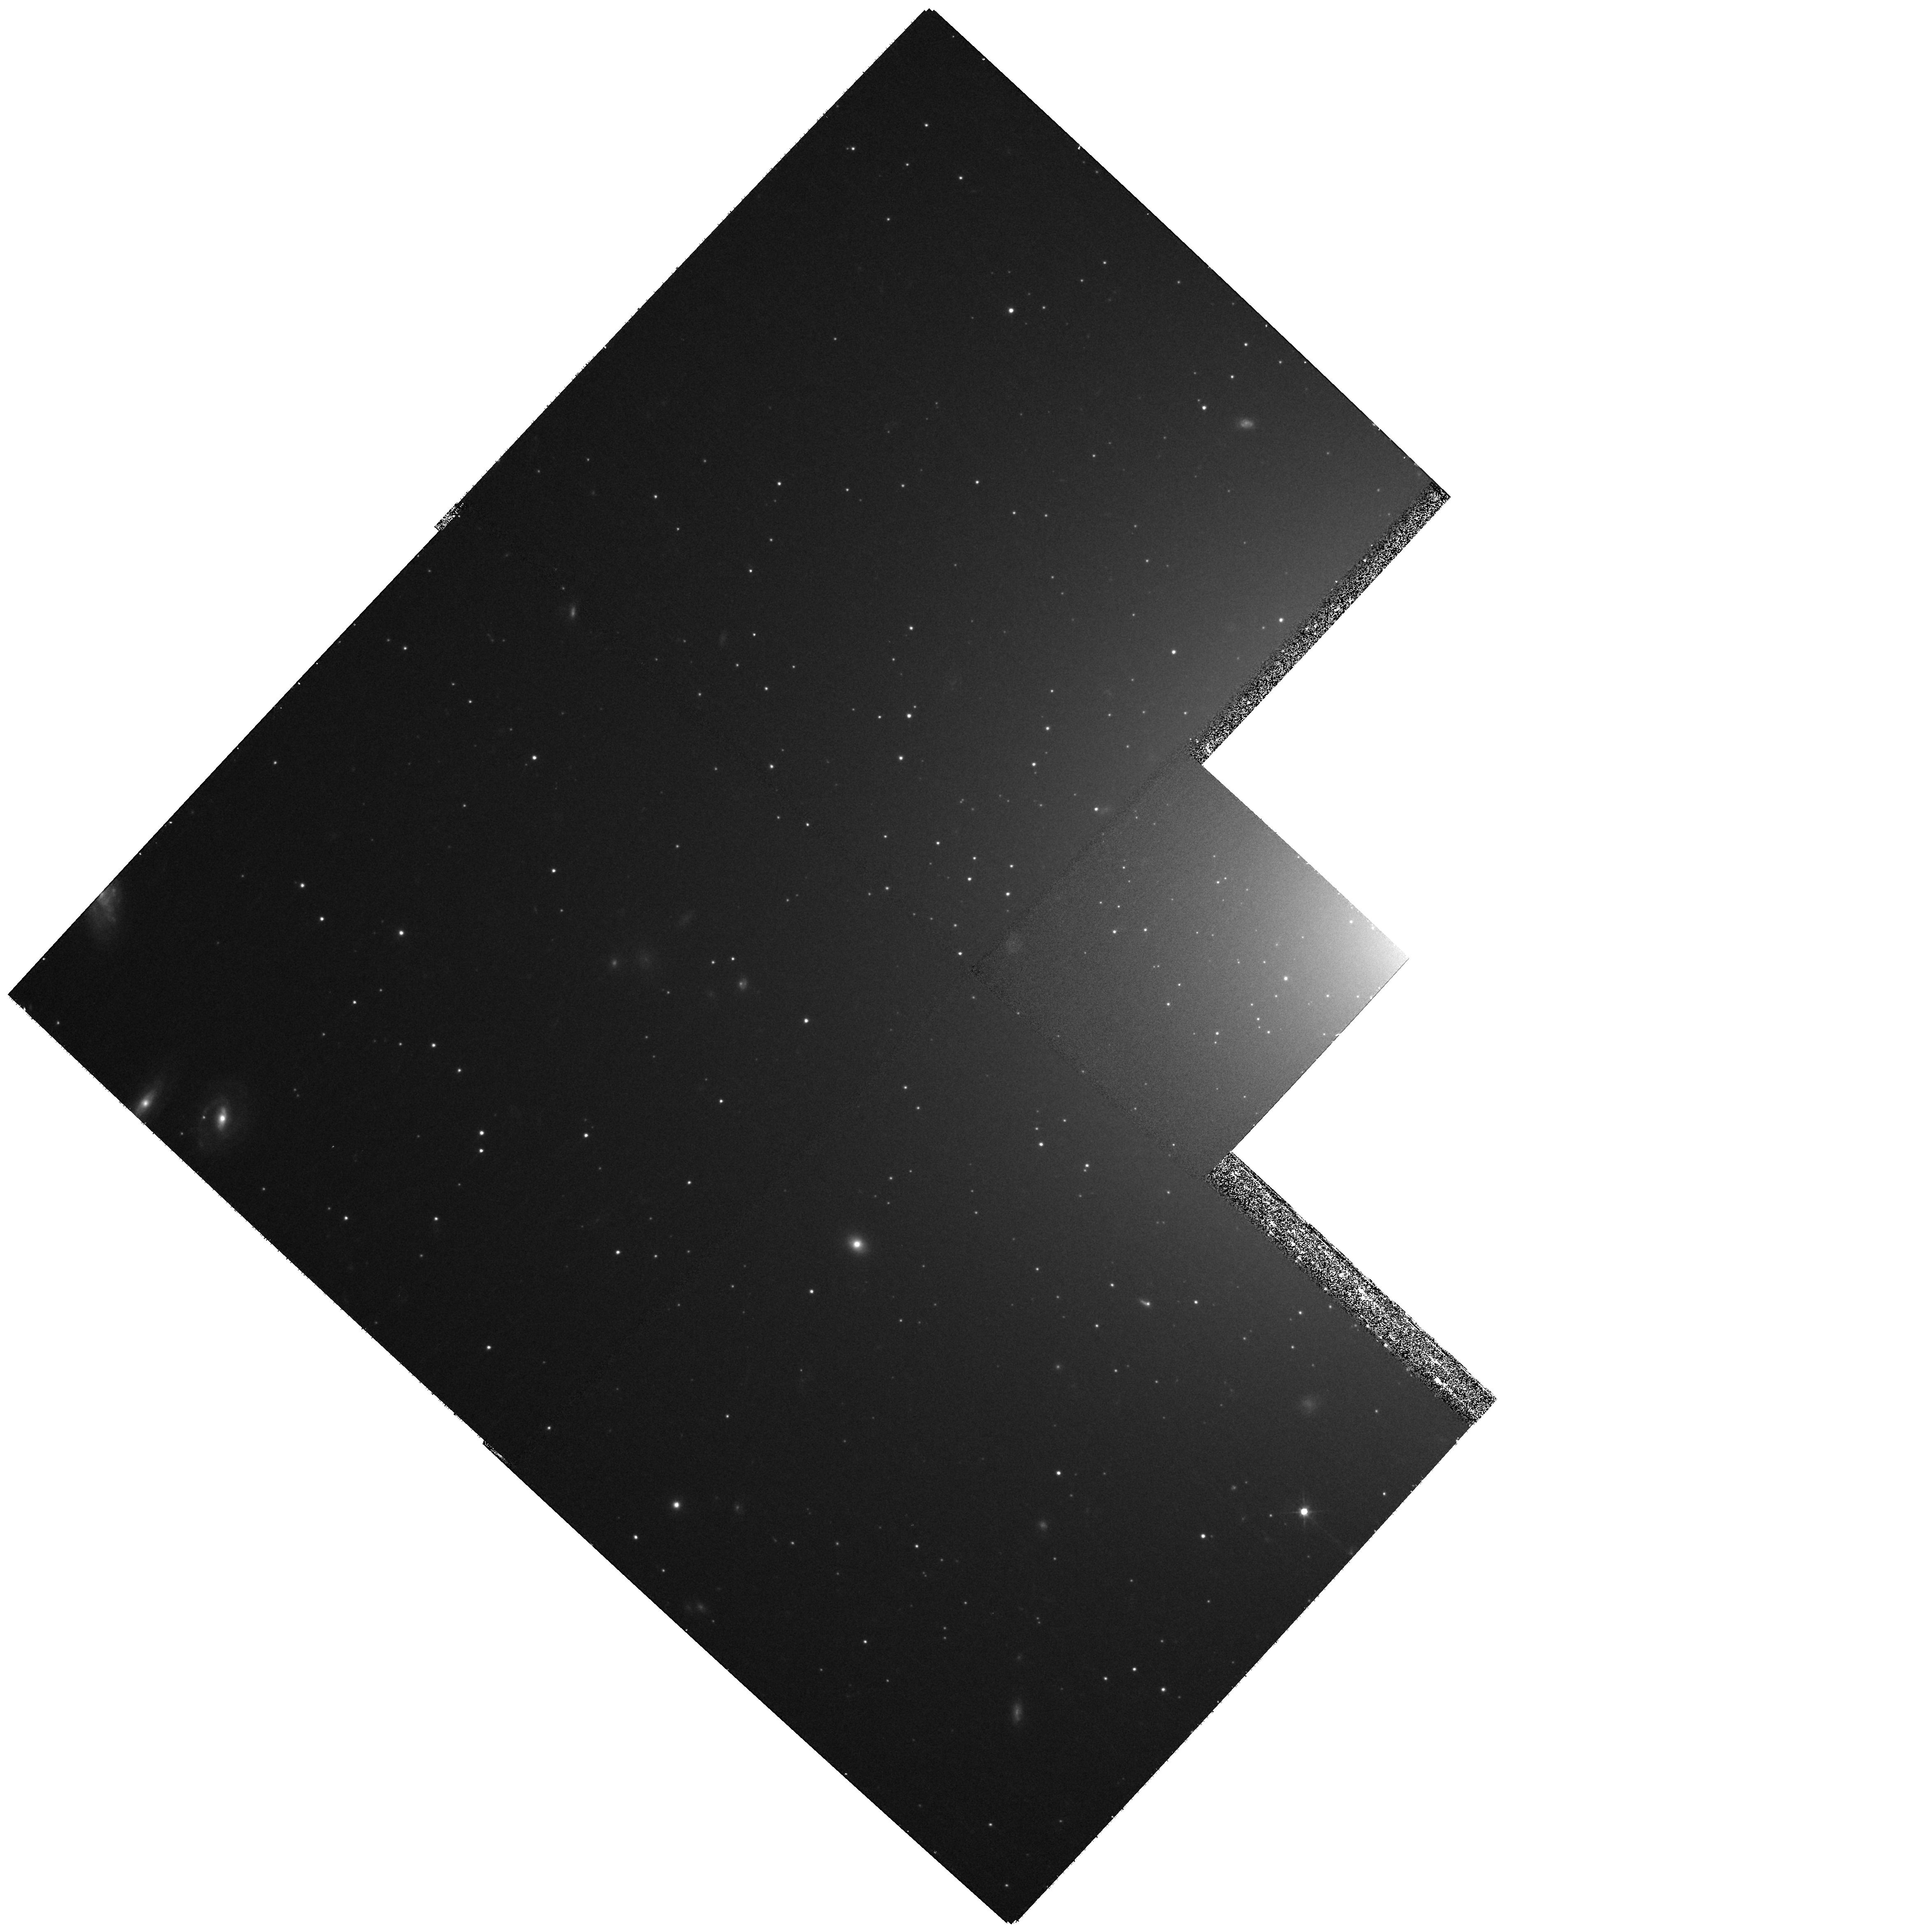
Target: NGC-1399-FIELD-1. Instrument: WFPC2/PC. Filter: F555W. Exposure: 27 min. Observation ID: hst_10901_a1_wfpc2_pc_f555w_u9qpa1

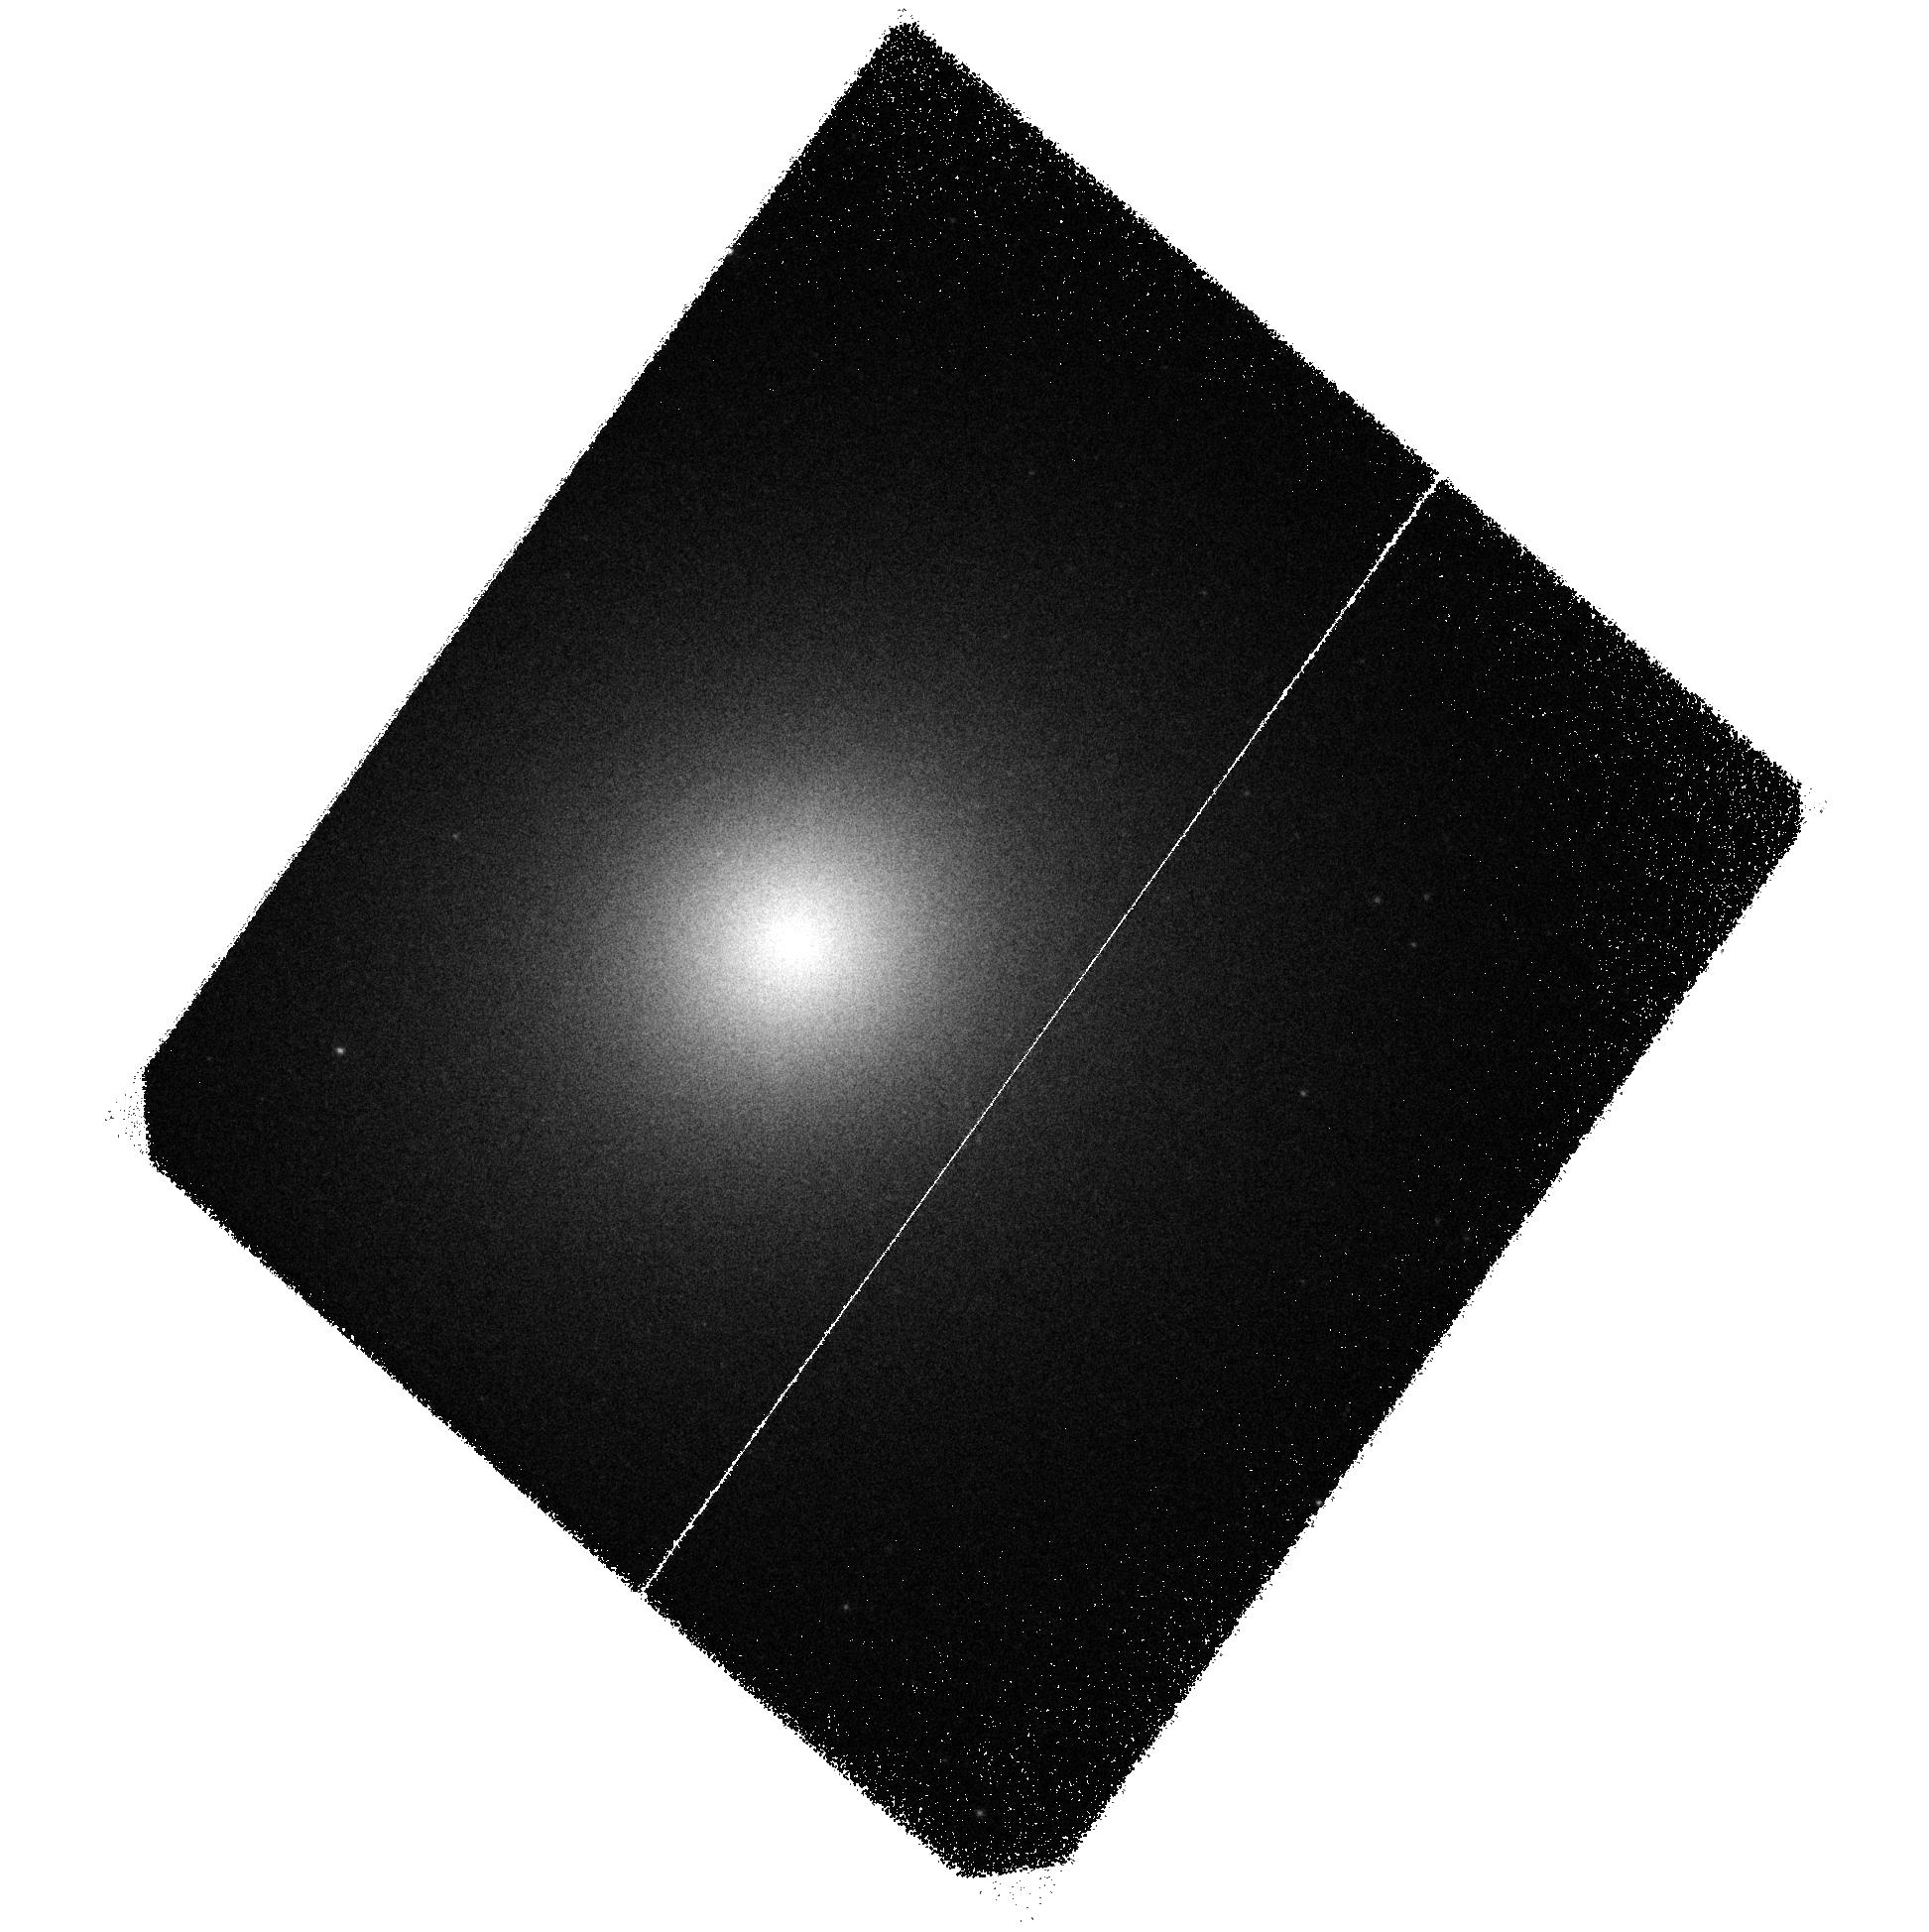
Target: NGC-1399-FIELD-2. Instrument: ACS/SBC. Filter: F140LP. Exposure: 2.8 h. Observation ID: hst_10901_02_acs_sbc_f140lp_j9qp02

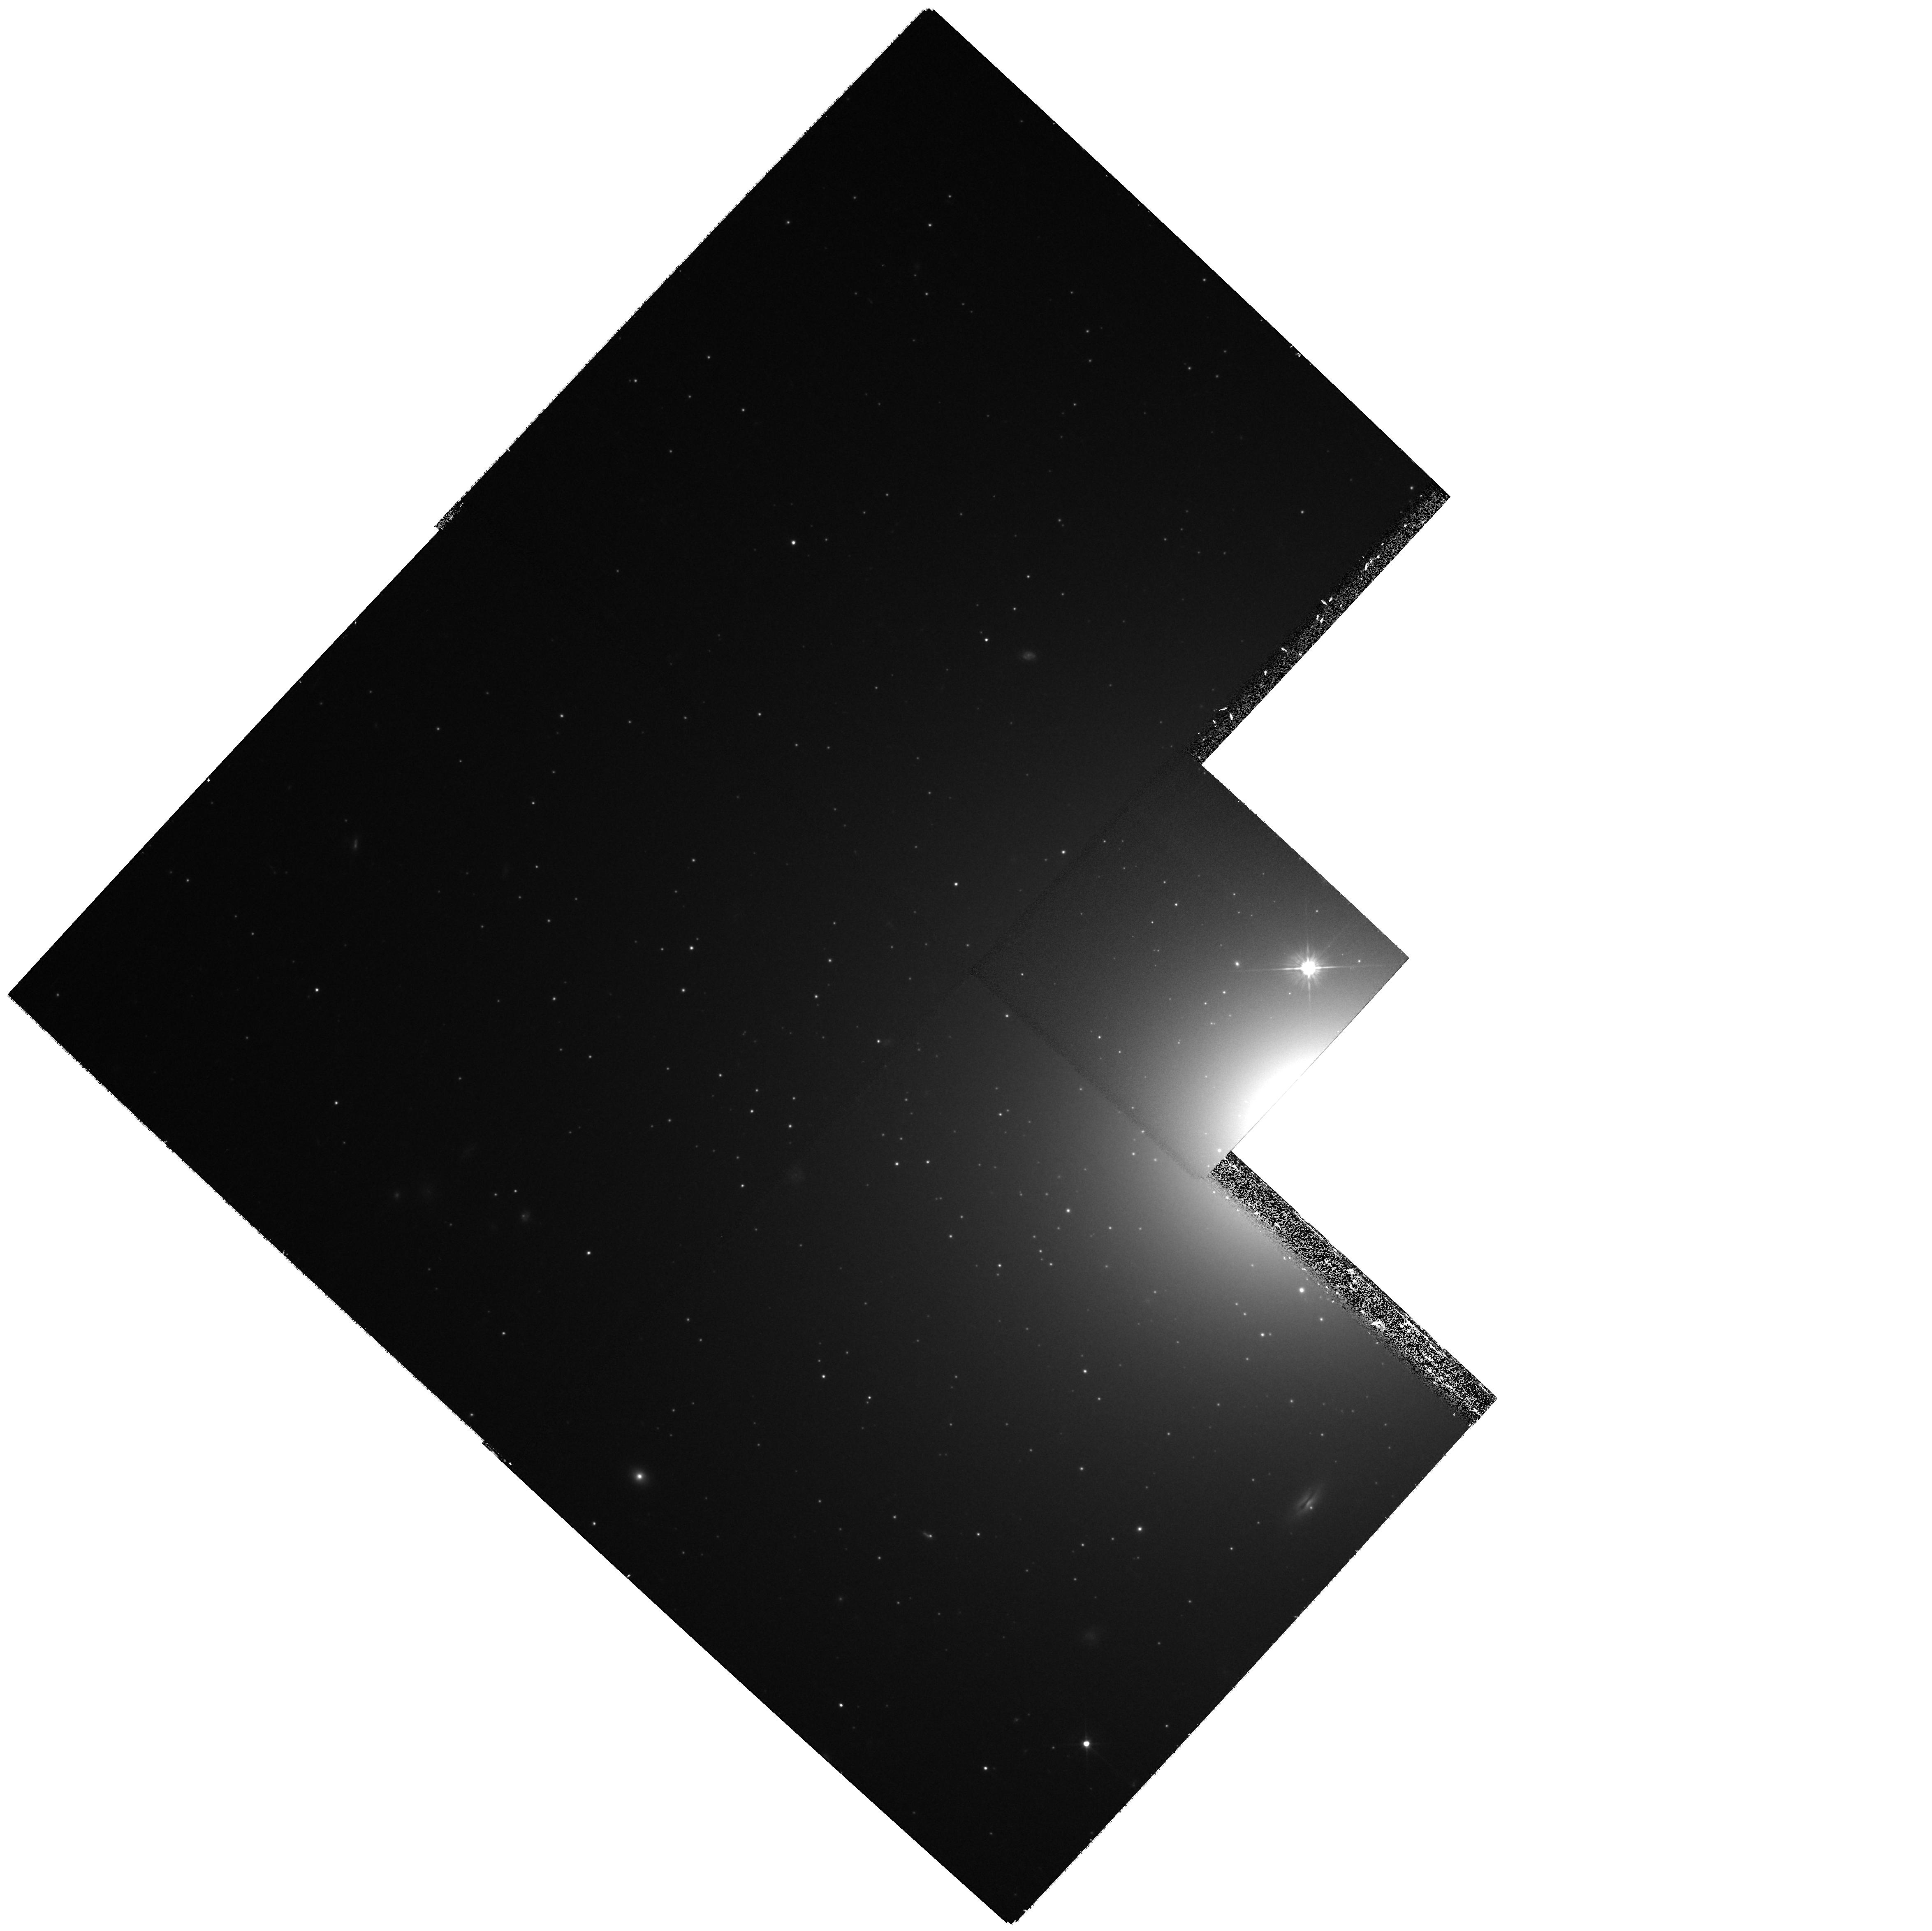
Target: NGC-1399-FIELD-3. Instrument: WFPC2/PC. Filter: F555W. Exposure: 27 min. Observation ID: hst_10901_a3_wfpc2_pc_f555w_u9qpa3

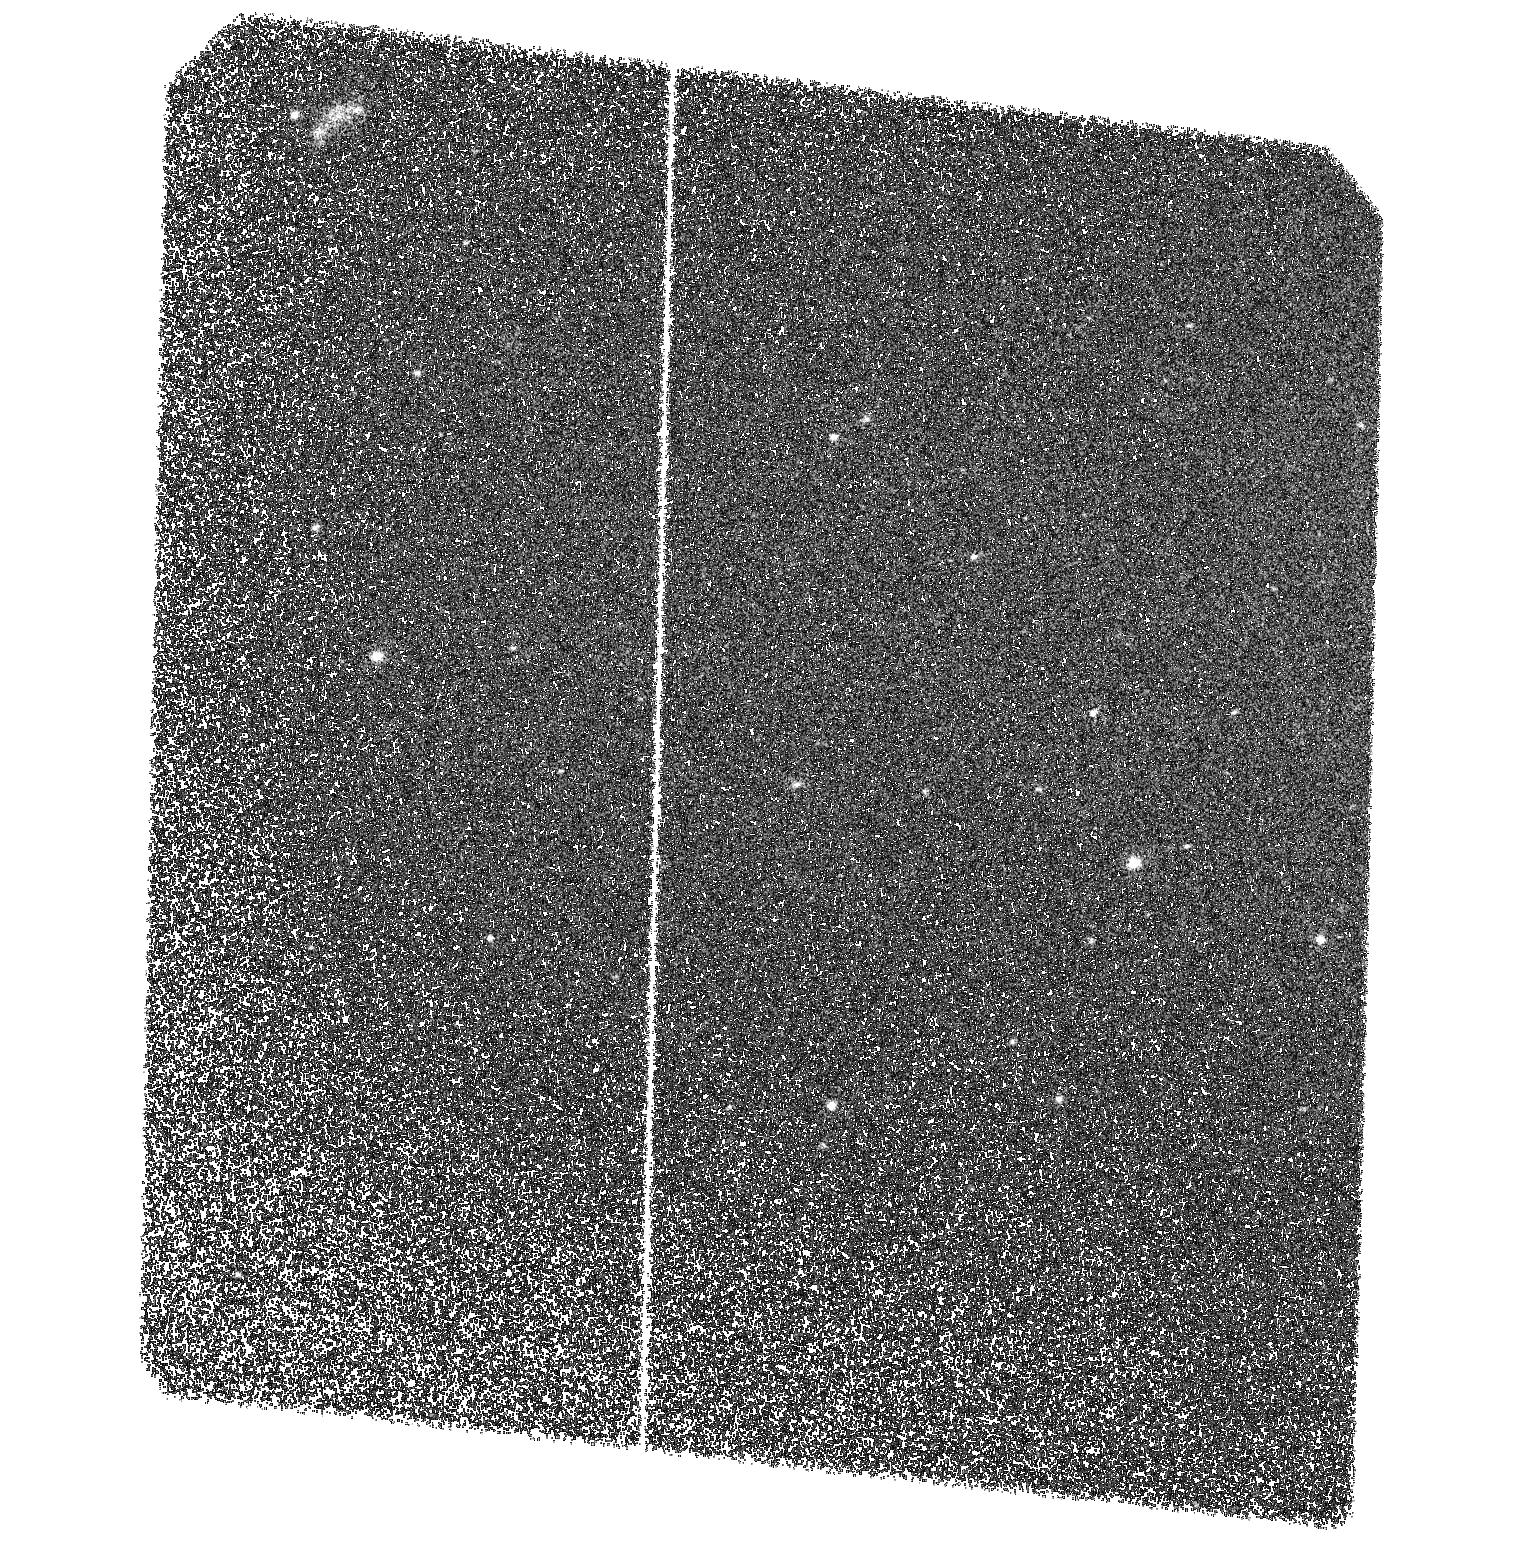
Target: NGC-1399-FIELD-1. Instrument: ACS/SBC. Filter: F140LP. Exposure: 2.8 h. Observation ID: hst_10901_01_acs_sbc_f140lp_j9qp01

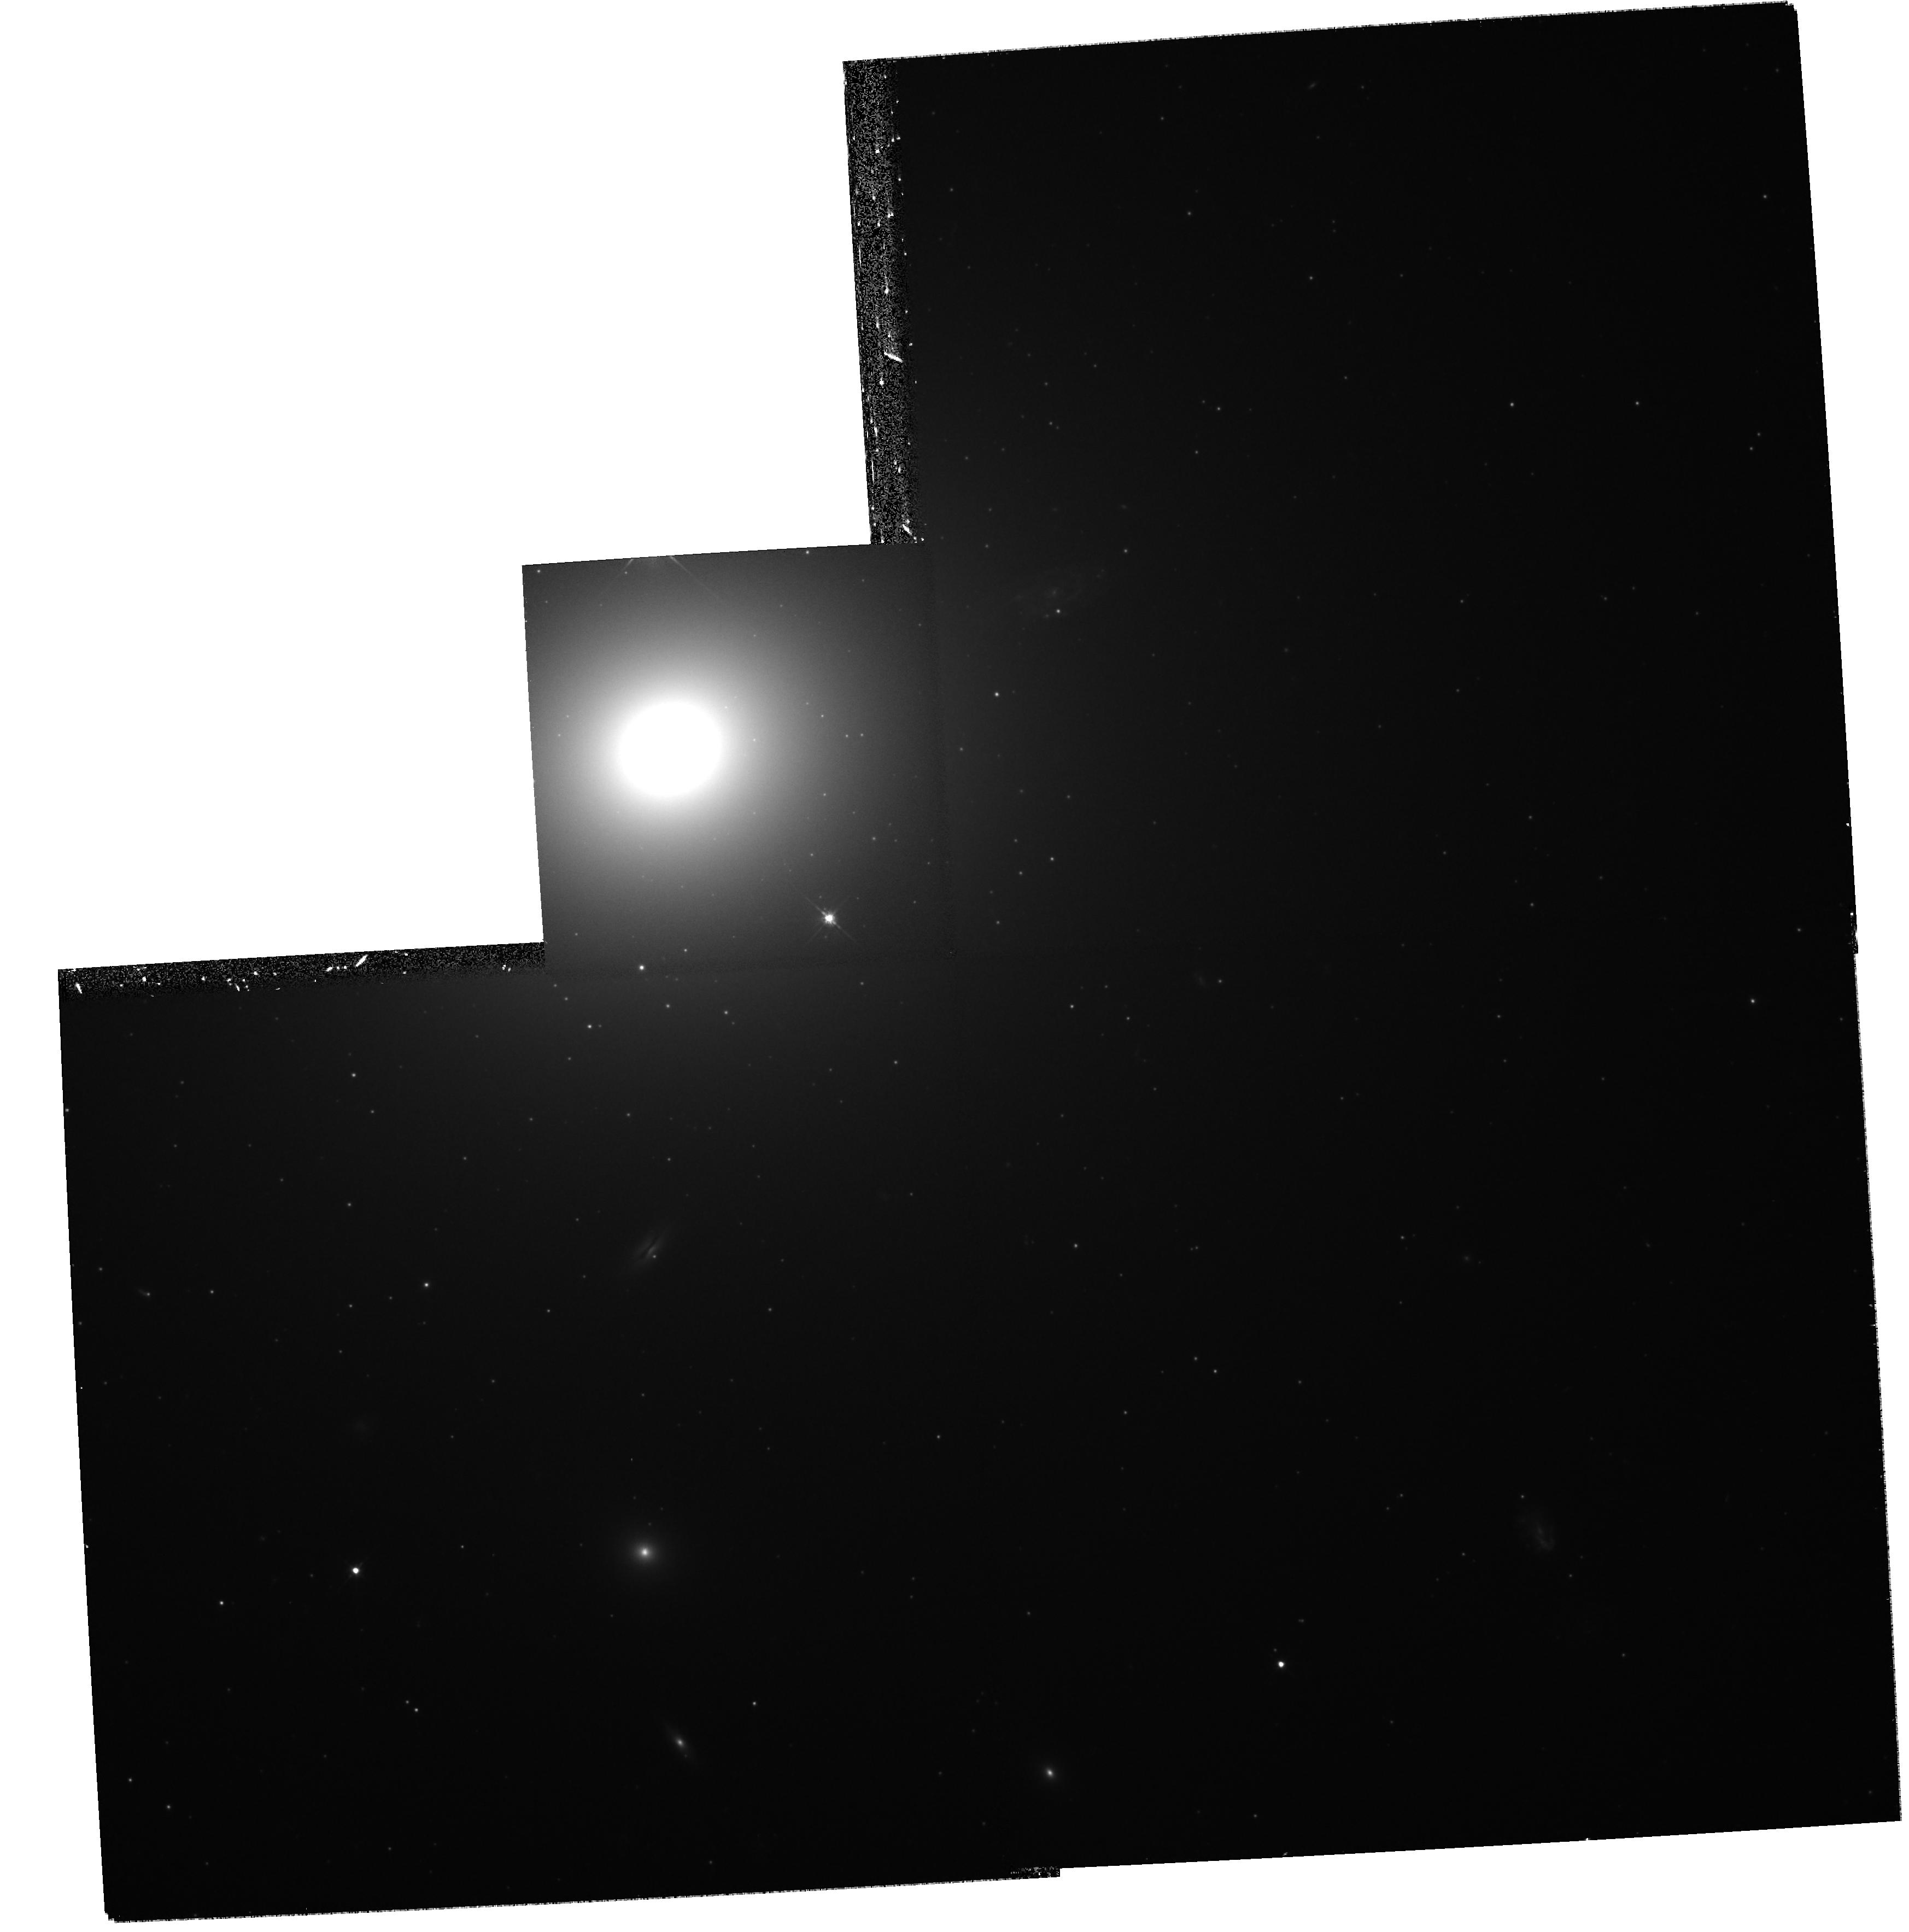
Target: NGC-1399-FIELD-2. Instrument: WFPC2/PC. Filter: F555W. Exposure: 27 min. Observation ID: hst_10901_a2_wfpc2_pc_f555w_u9qpa2

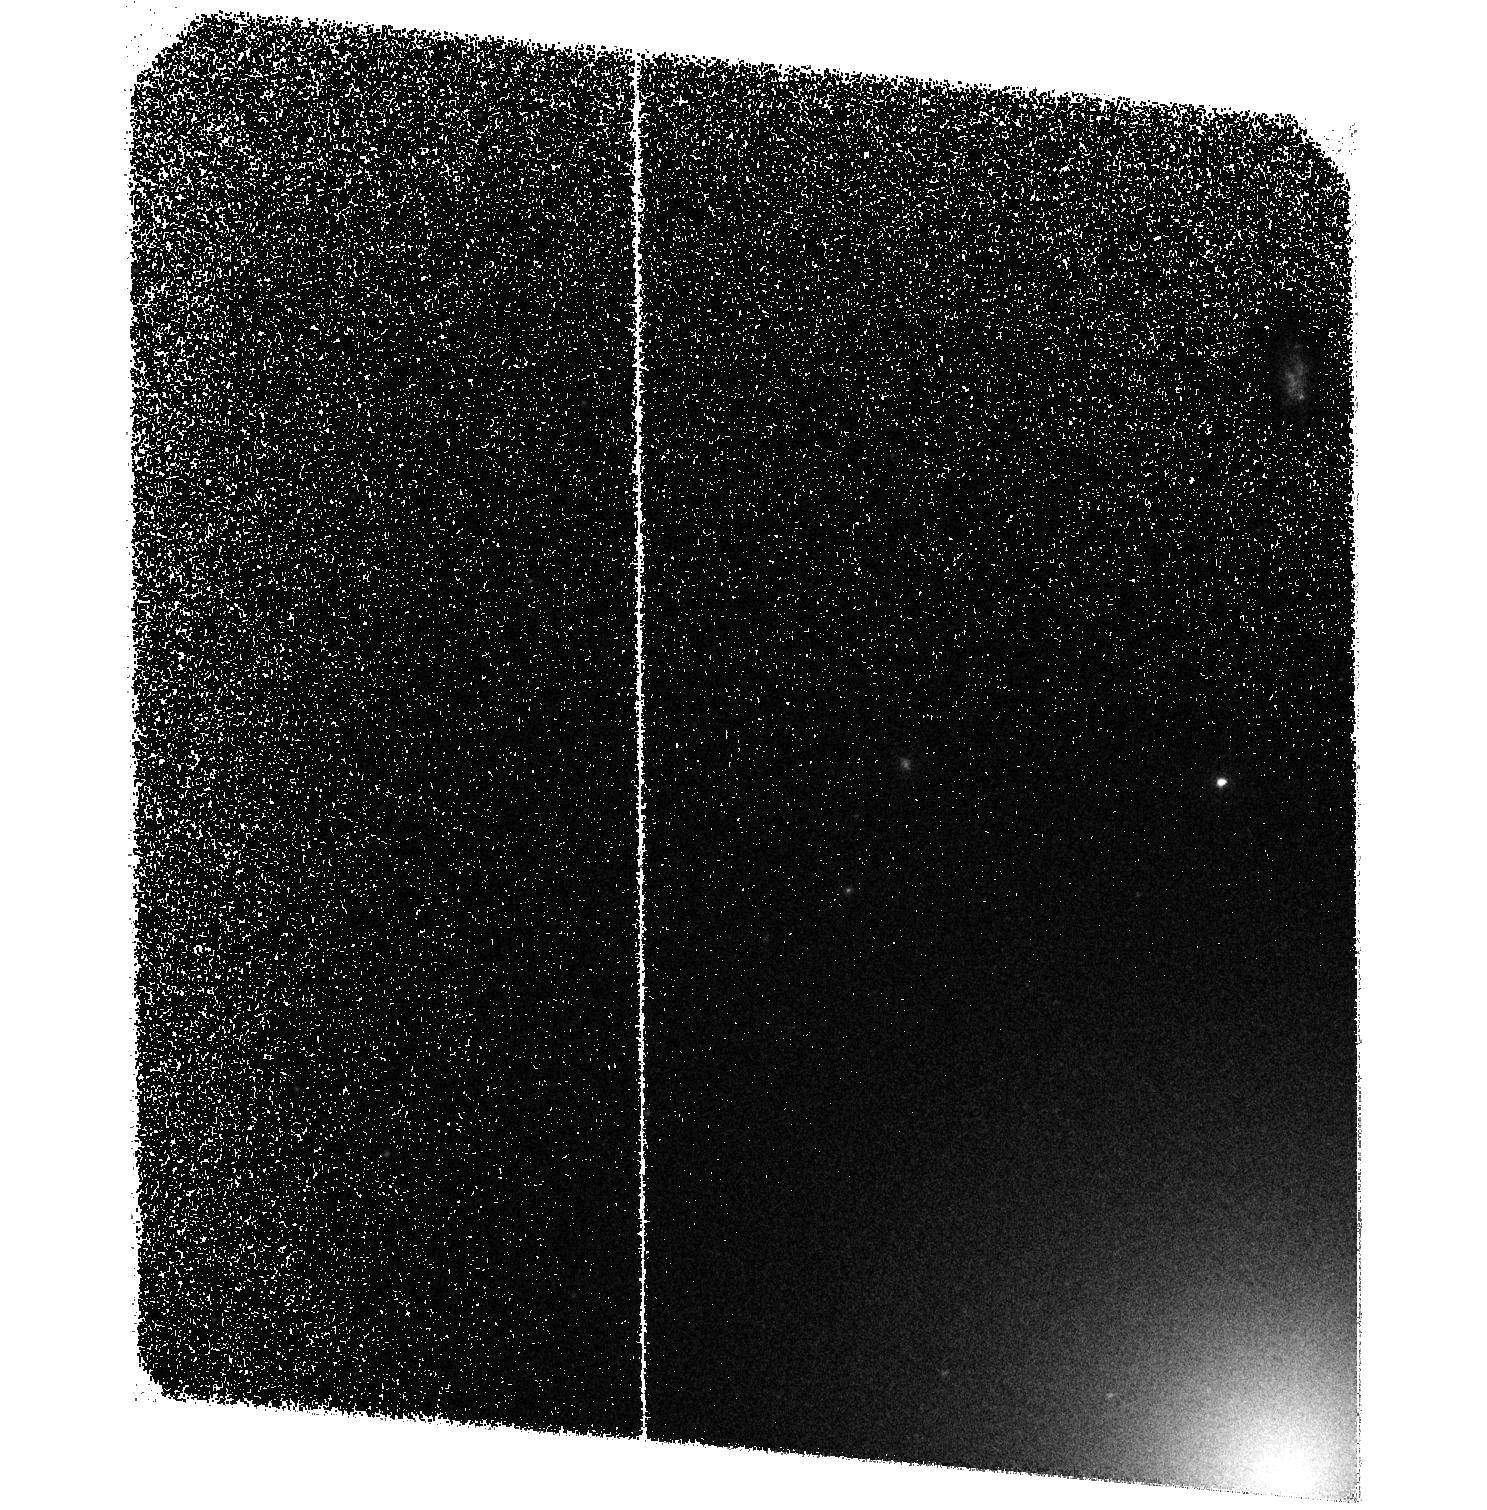
Target: NGC-1399-FIELD-3. Instrument: ACS/SBC. Filter: F140LP. Exposure: 2.8 h. Observation ID: hst_10901_03_acs_sbc_f140lp_j9qp03

UV-Luminous Globular Clusters in NGC 1399 (PI: OConnell, Robert W.)

Ultraviolet observations have revealed remarkable diversity among old stellar populations in globular clusters and E/S0 galaxies. We recently discovered with HST/STIS that globular clusters in the giant elliptical galaxy M87 have the most heavily populated hot horizontal branches of any stellar systems yet studied. Their far-UV/optical colors are up to 1 mag bluer than any Milky Way globular cluster and approach the theoretical limits for production of hot-HB stars in old stellar populations. The differences among the metal-poor clusters are particularly interesting, because it is thought that these objects reflect the earliest stages of galaxy formation at high redshifts. Here we propose deep ACS far-UV imaging of a second gE galaxy, NGC 1399, with a cluster system that is well-studied at longer wavelengths, to determine whether it shares characteristics with M87. These observations bear on aspects of advanced stellar evolution, on the histories of globular clusters in different environments, and on the interpretation of the "ultraviolet upturn'' phenomenon in elliptical galaxies and its value as a population probe in distant galaxies.